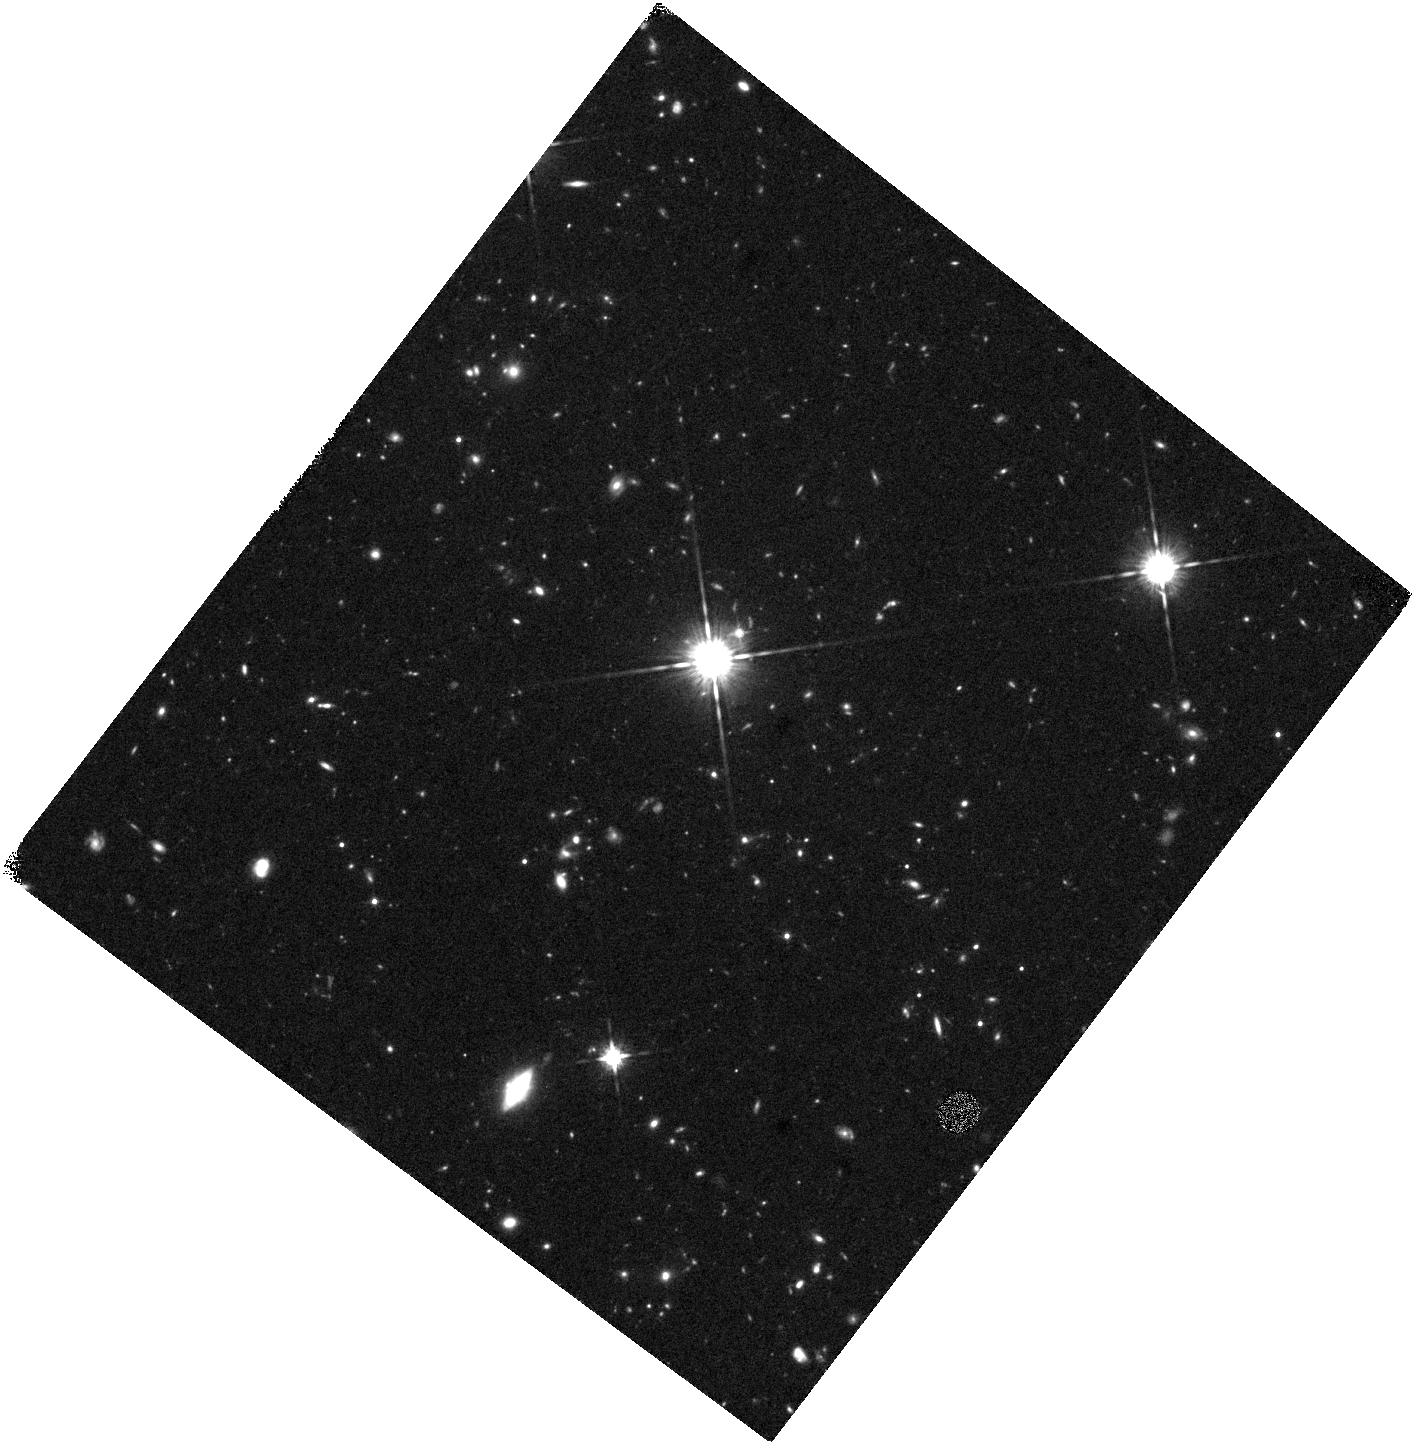
Target: LAWD-52
Instrument: WFC3/IR
Filter: F125W
Exposure: 40 min
Observation ID: hst_16483_05_wfc3_ir_f125w_ieix05

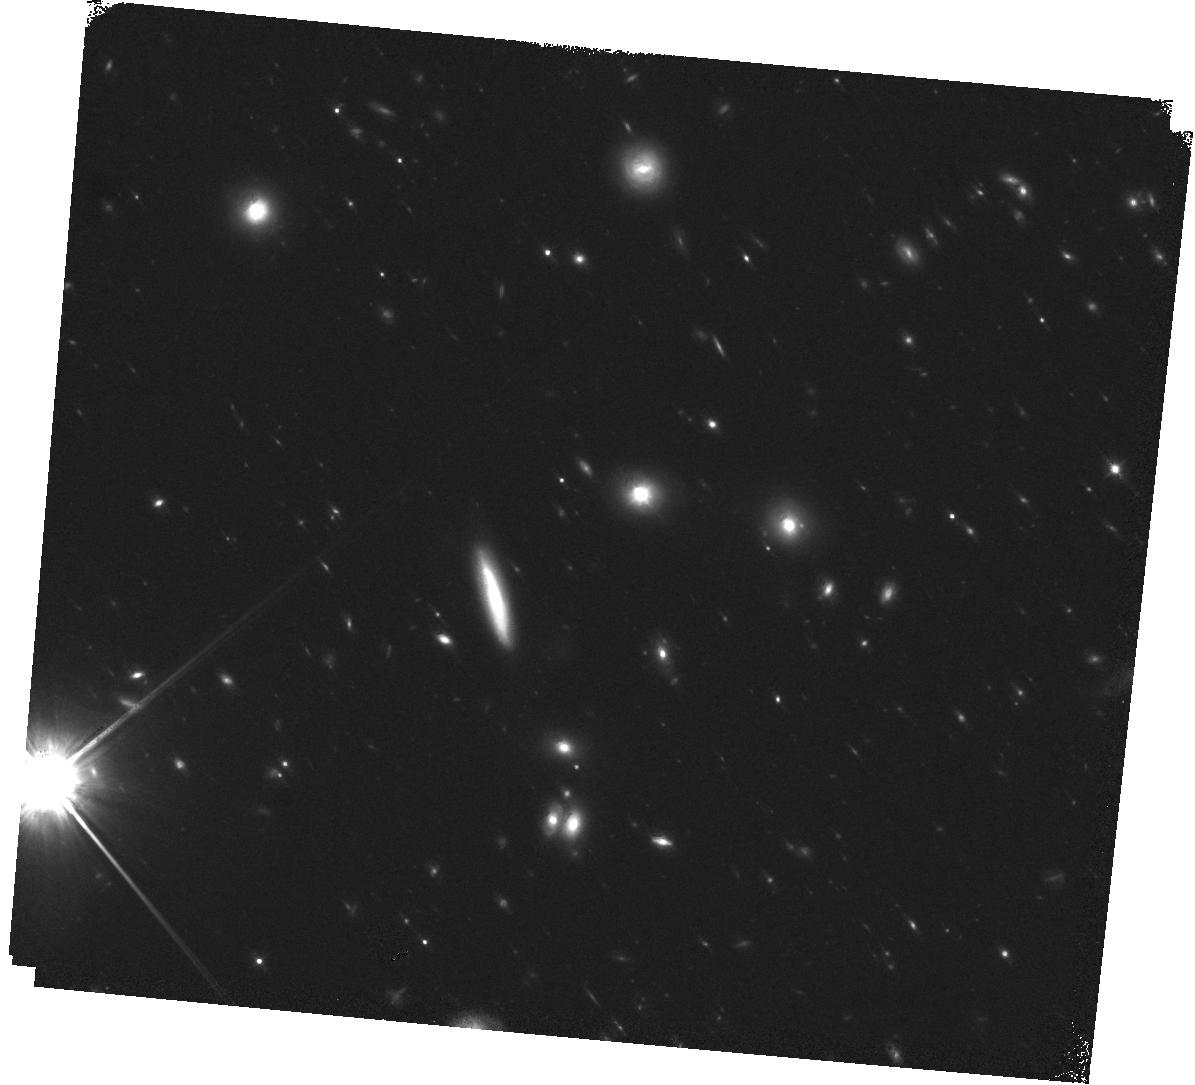
Target: SDSSJ105203.17+240505.0
Instrument: WFC3/IR
Filter: F125W
Exposure: 40 min
Observation ID: hst_16483_03_wfc3_ir_f125w_ieix03

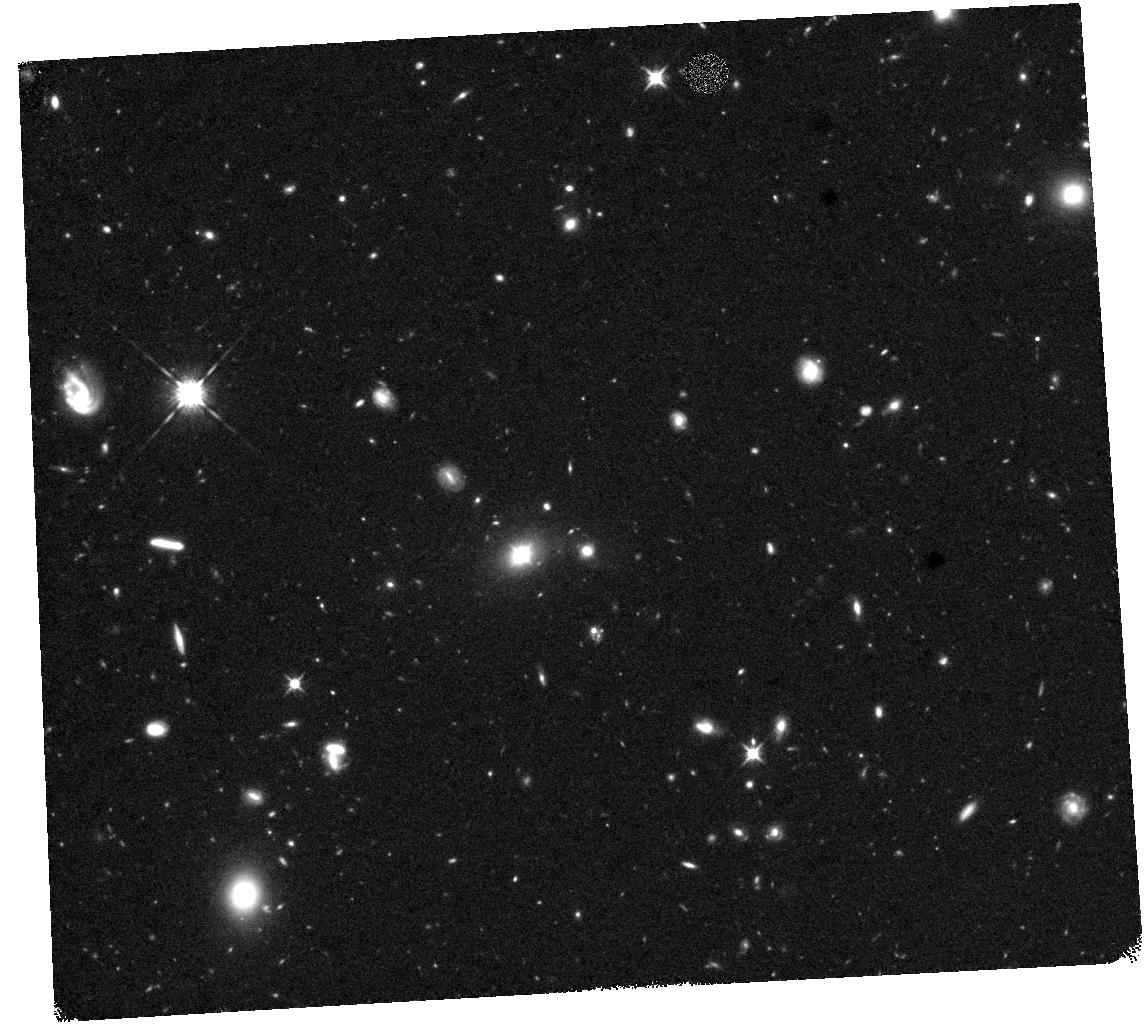
Target: SDSSJ102106.04+452331.8
Instrument: WFC3/IR
Filter: F125W
Exposure: 40 min
Observation ID: hst_16483_52_wfc3_ir_f125w_ieix52

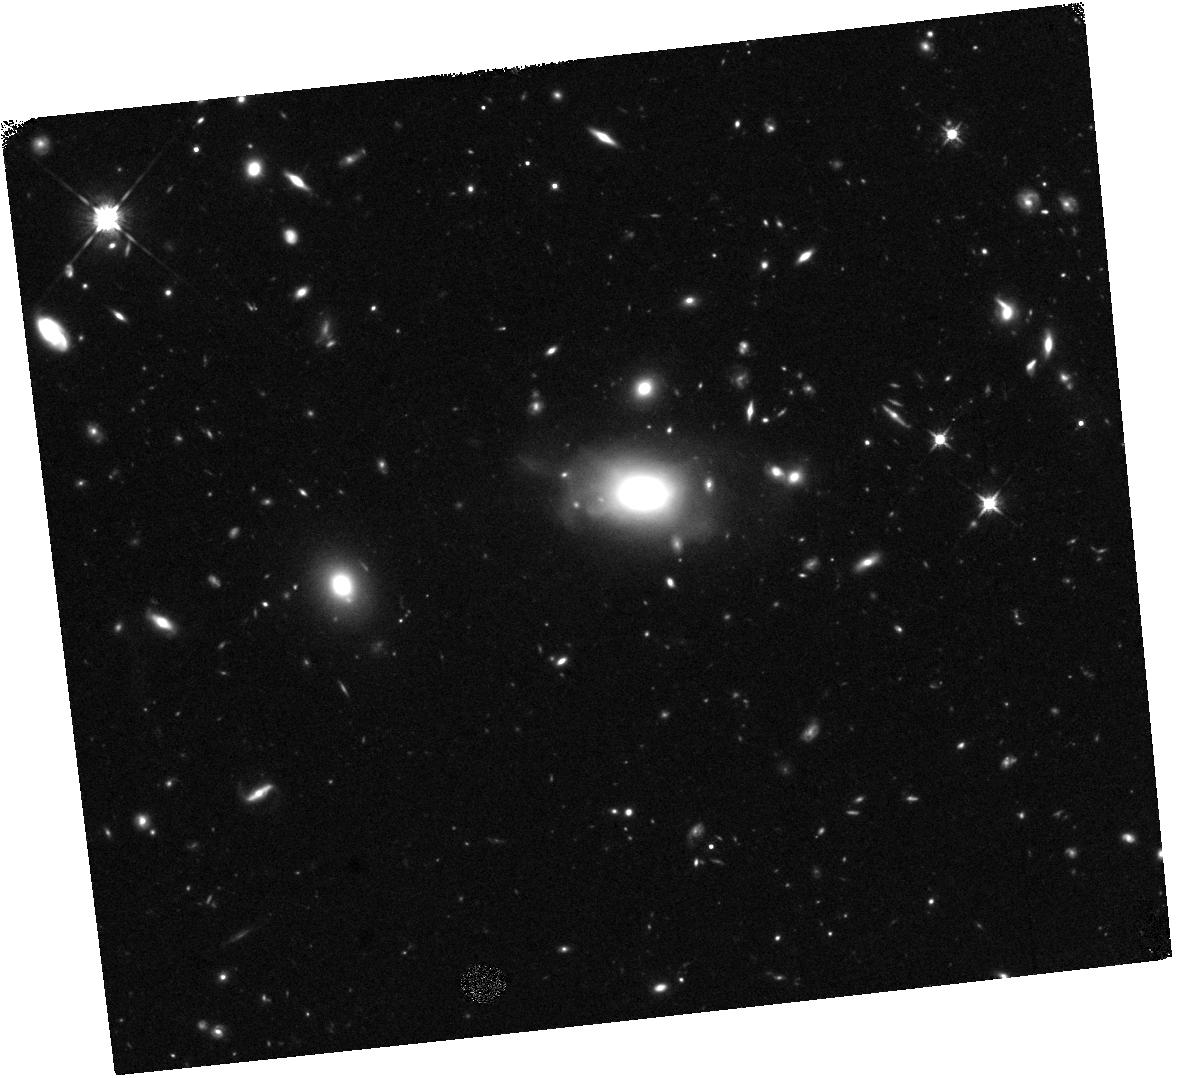
Target: SDSSJ095036.75+512838.1
Instrument: WFC3/IR
Filter: F125W
Exposure: 40 min
Observation ID: hst_16483_01_wfc3_ir_f125w_ieix01

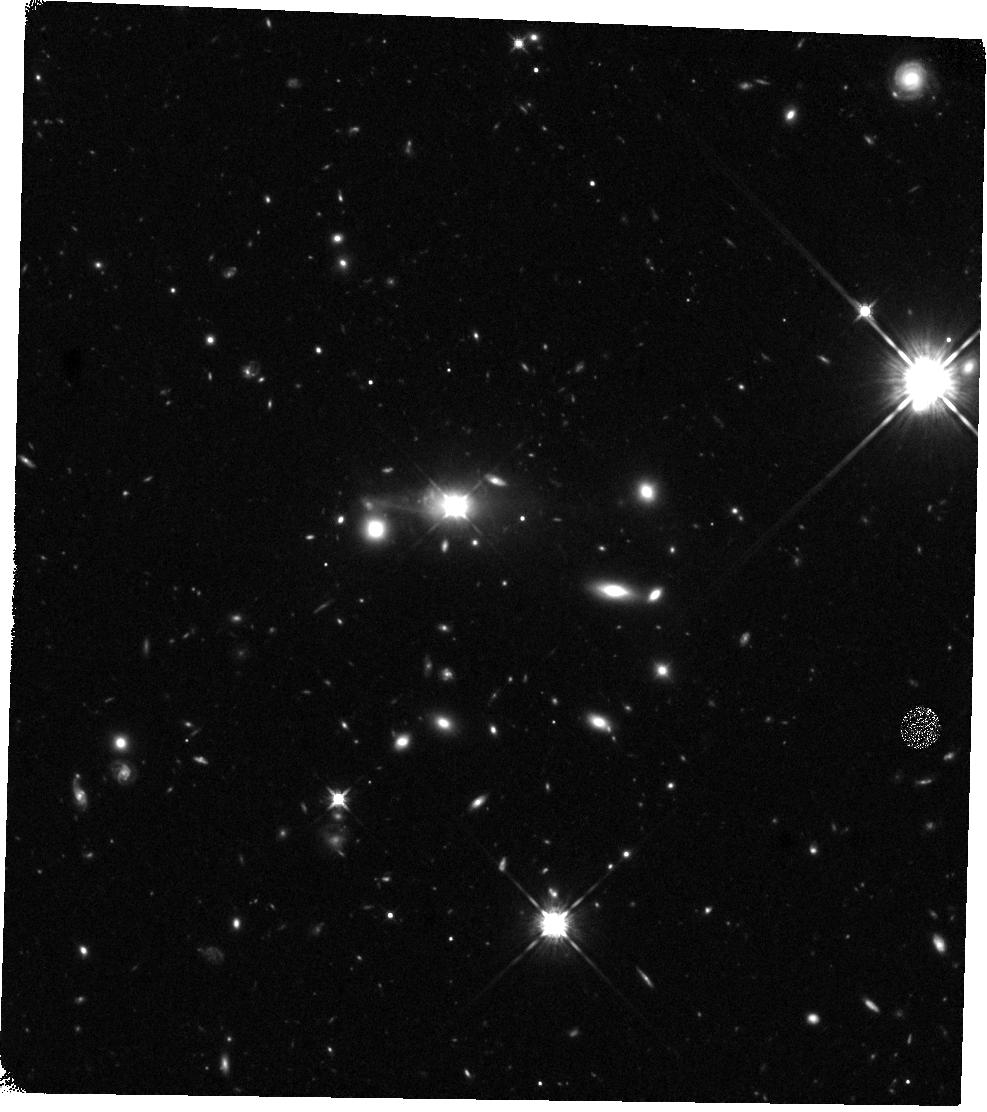
Target: SDSSJ151443.07+365050.4
Instrument: WFC3/IR
Filter: F125W
Exposure: 40 min
Observation ID: hst_16483_04_wfc3_ir_f125w_ieix04

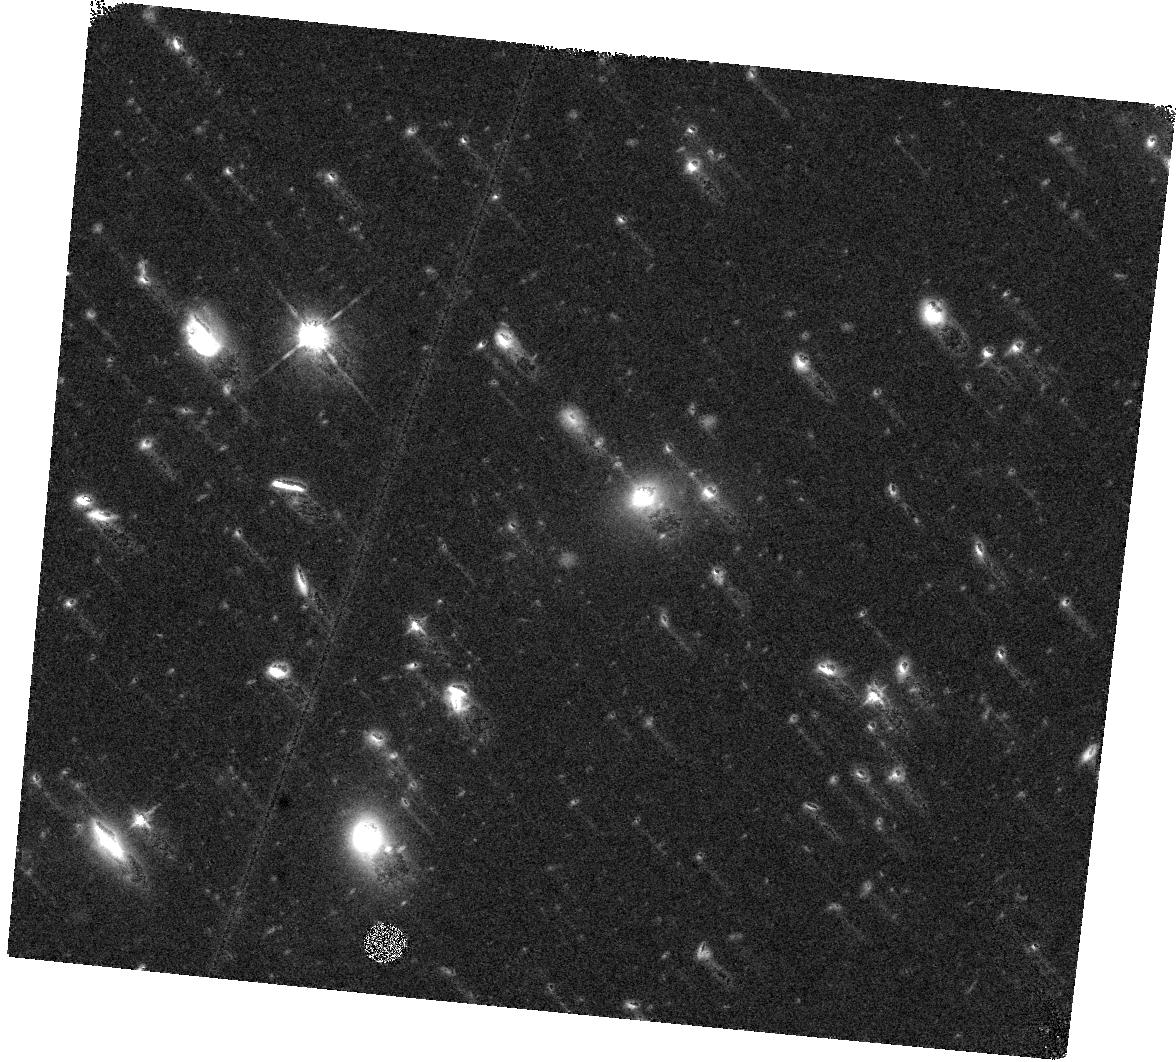
Target: SDSSJ102106.04+452331.8
Instrument: WFC3/IR
Filter: F125W
Exposure: 40 min
Observation ID: hst_16483_02_wfc3_ir_f125w_ieix02

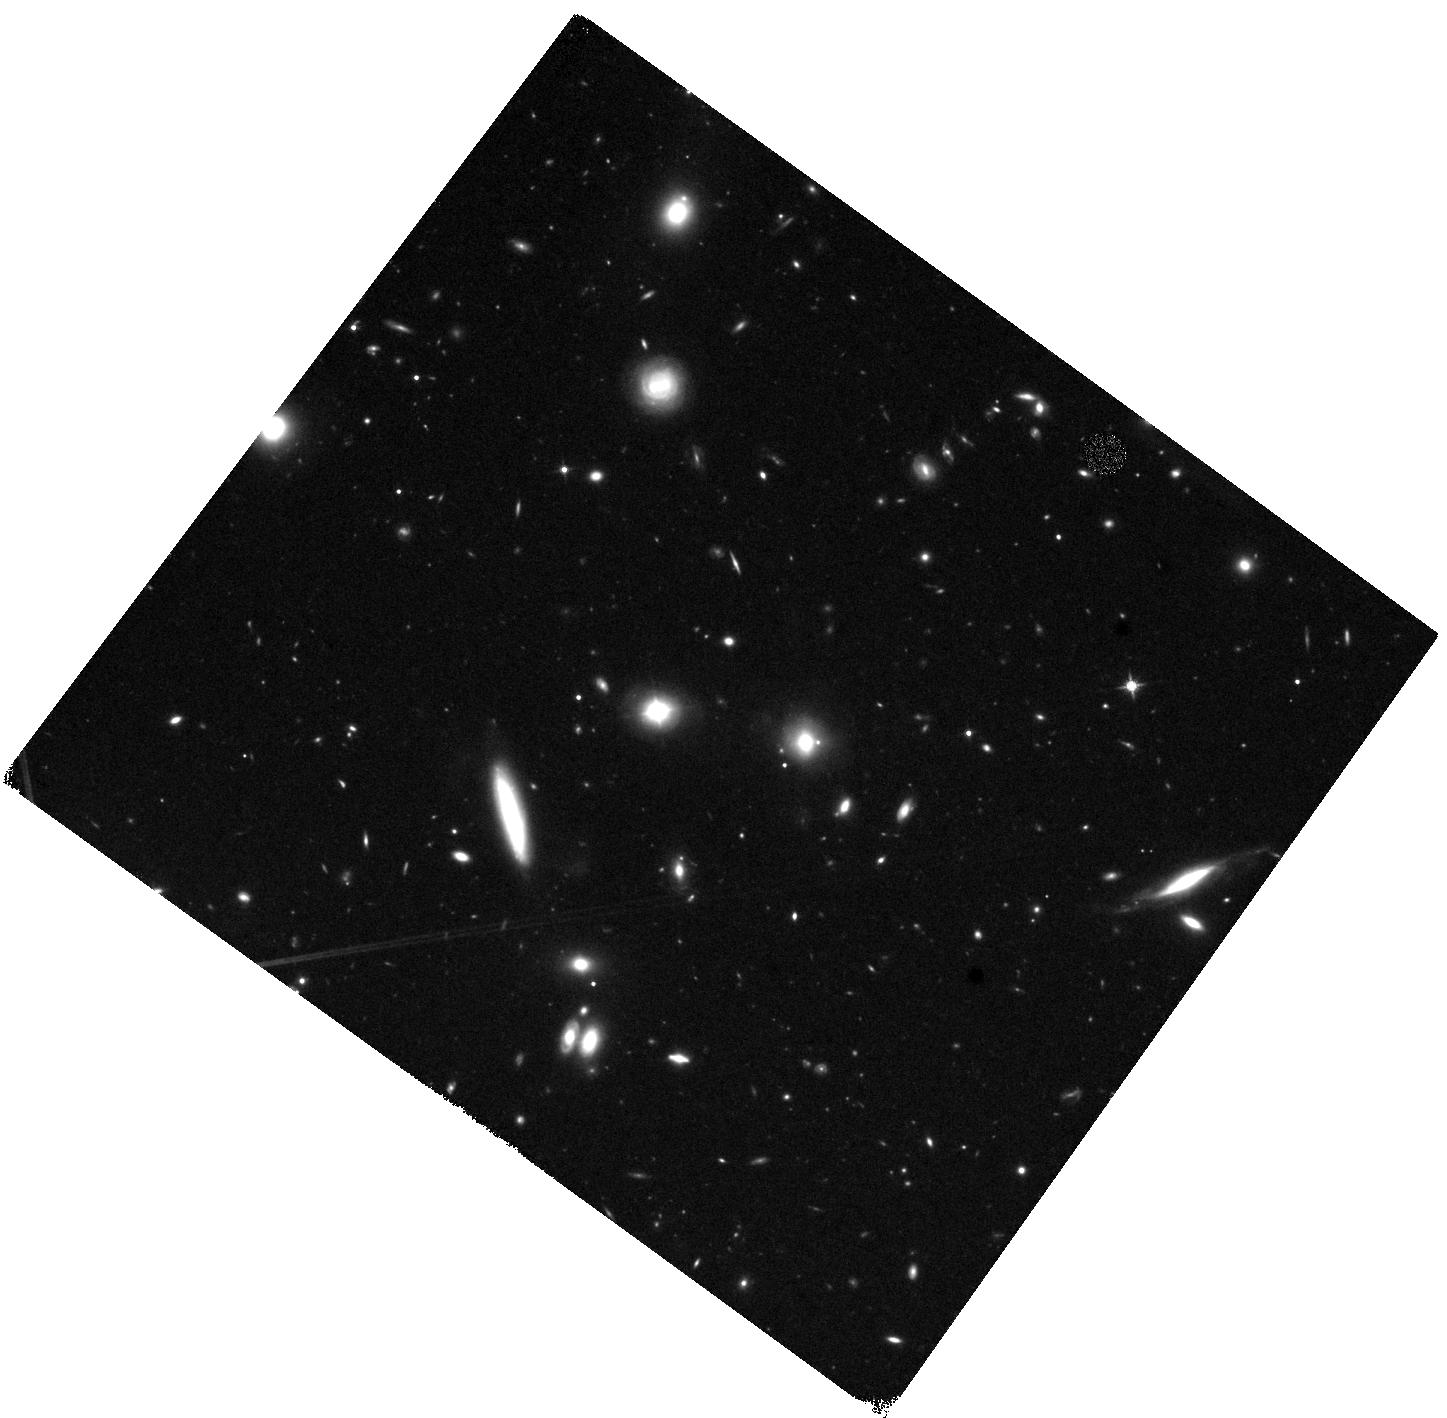
Target: SDSSJ105203.17+240505.0
Instrument: WFC3/IR
Filter: F125W
Exposure: 40 min
Observation ID: hst_16483_53_wfc3_ir_f125w_ieix53

A Hunt for Binary Supermassive Black Holes with the VLBA and HST (PI: Breiding, Peter)

We propose 162.2 hours (including overheads) of Q-band observations with the VLBA in order to explore the underlying nature of eight peculiar active galactic nuclei (AGN). These eight objects originate from a sample of 88 SDSS quasars identified as having broad emission lines that are velocity-offset (>1000~km/s) from the host galaxy (Eracleous et al., 2012), potentially indicating a binary supermassive black hole (SMBH). However, there are two other leading models for such shifts: a recoiling post-merger SMBH, or a broad line region (BLR) gas outflow caused by a jet or accretion disk wind. We have previously followed up all 88 objects from Eracleous et al. (2012) with VLA X-band observations. We then followed up the brightest VLA-detected objects with VLBA X-band observations. Our proposed Q-band observations of the eight brightest objects will provide a critical 5-fold increase in angular resolution over the previous VLBA X-band observations, and test the binary hypothesis down to sub-pc separations in all cases. In addition, we request 9 orbits with the HST in order to determine the SMBH masses, assess the host galaxies for any evidence of recent major galaxy mergers, and measure the photometric centers that will allow more precise determination of radio/optical offsets.